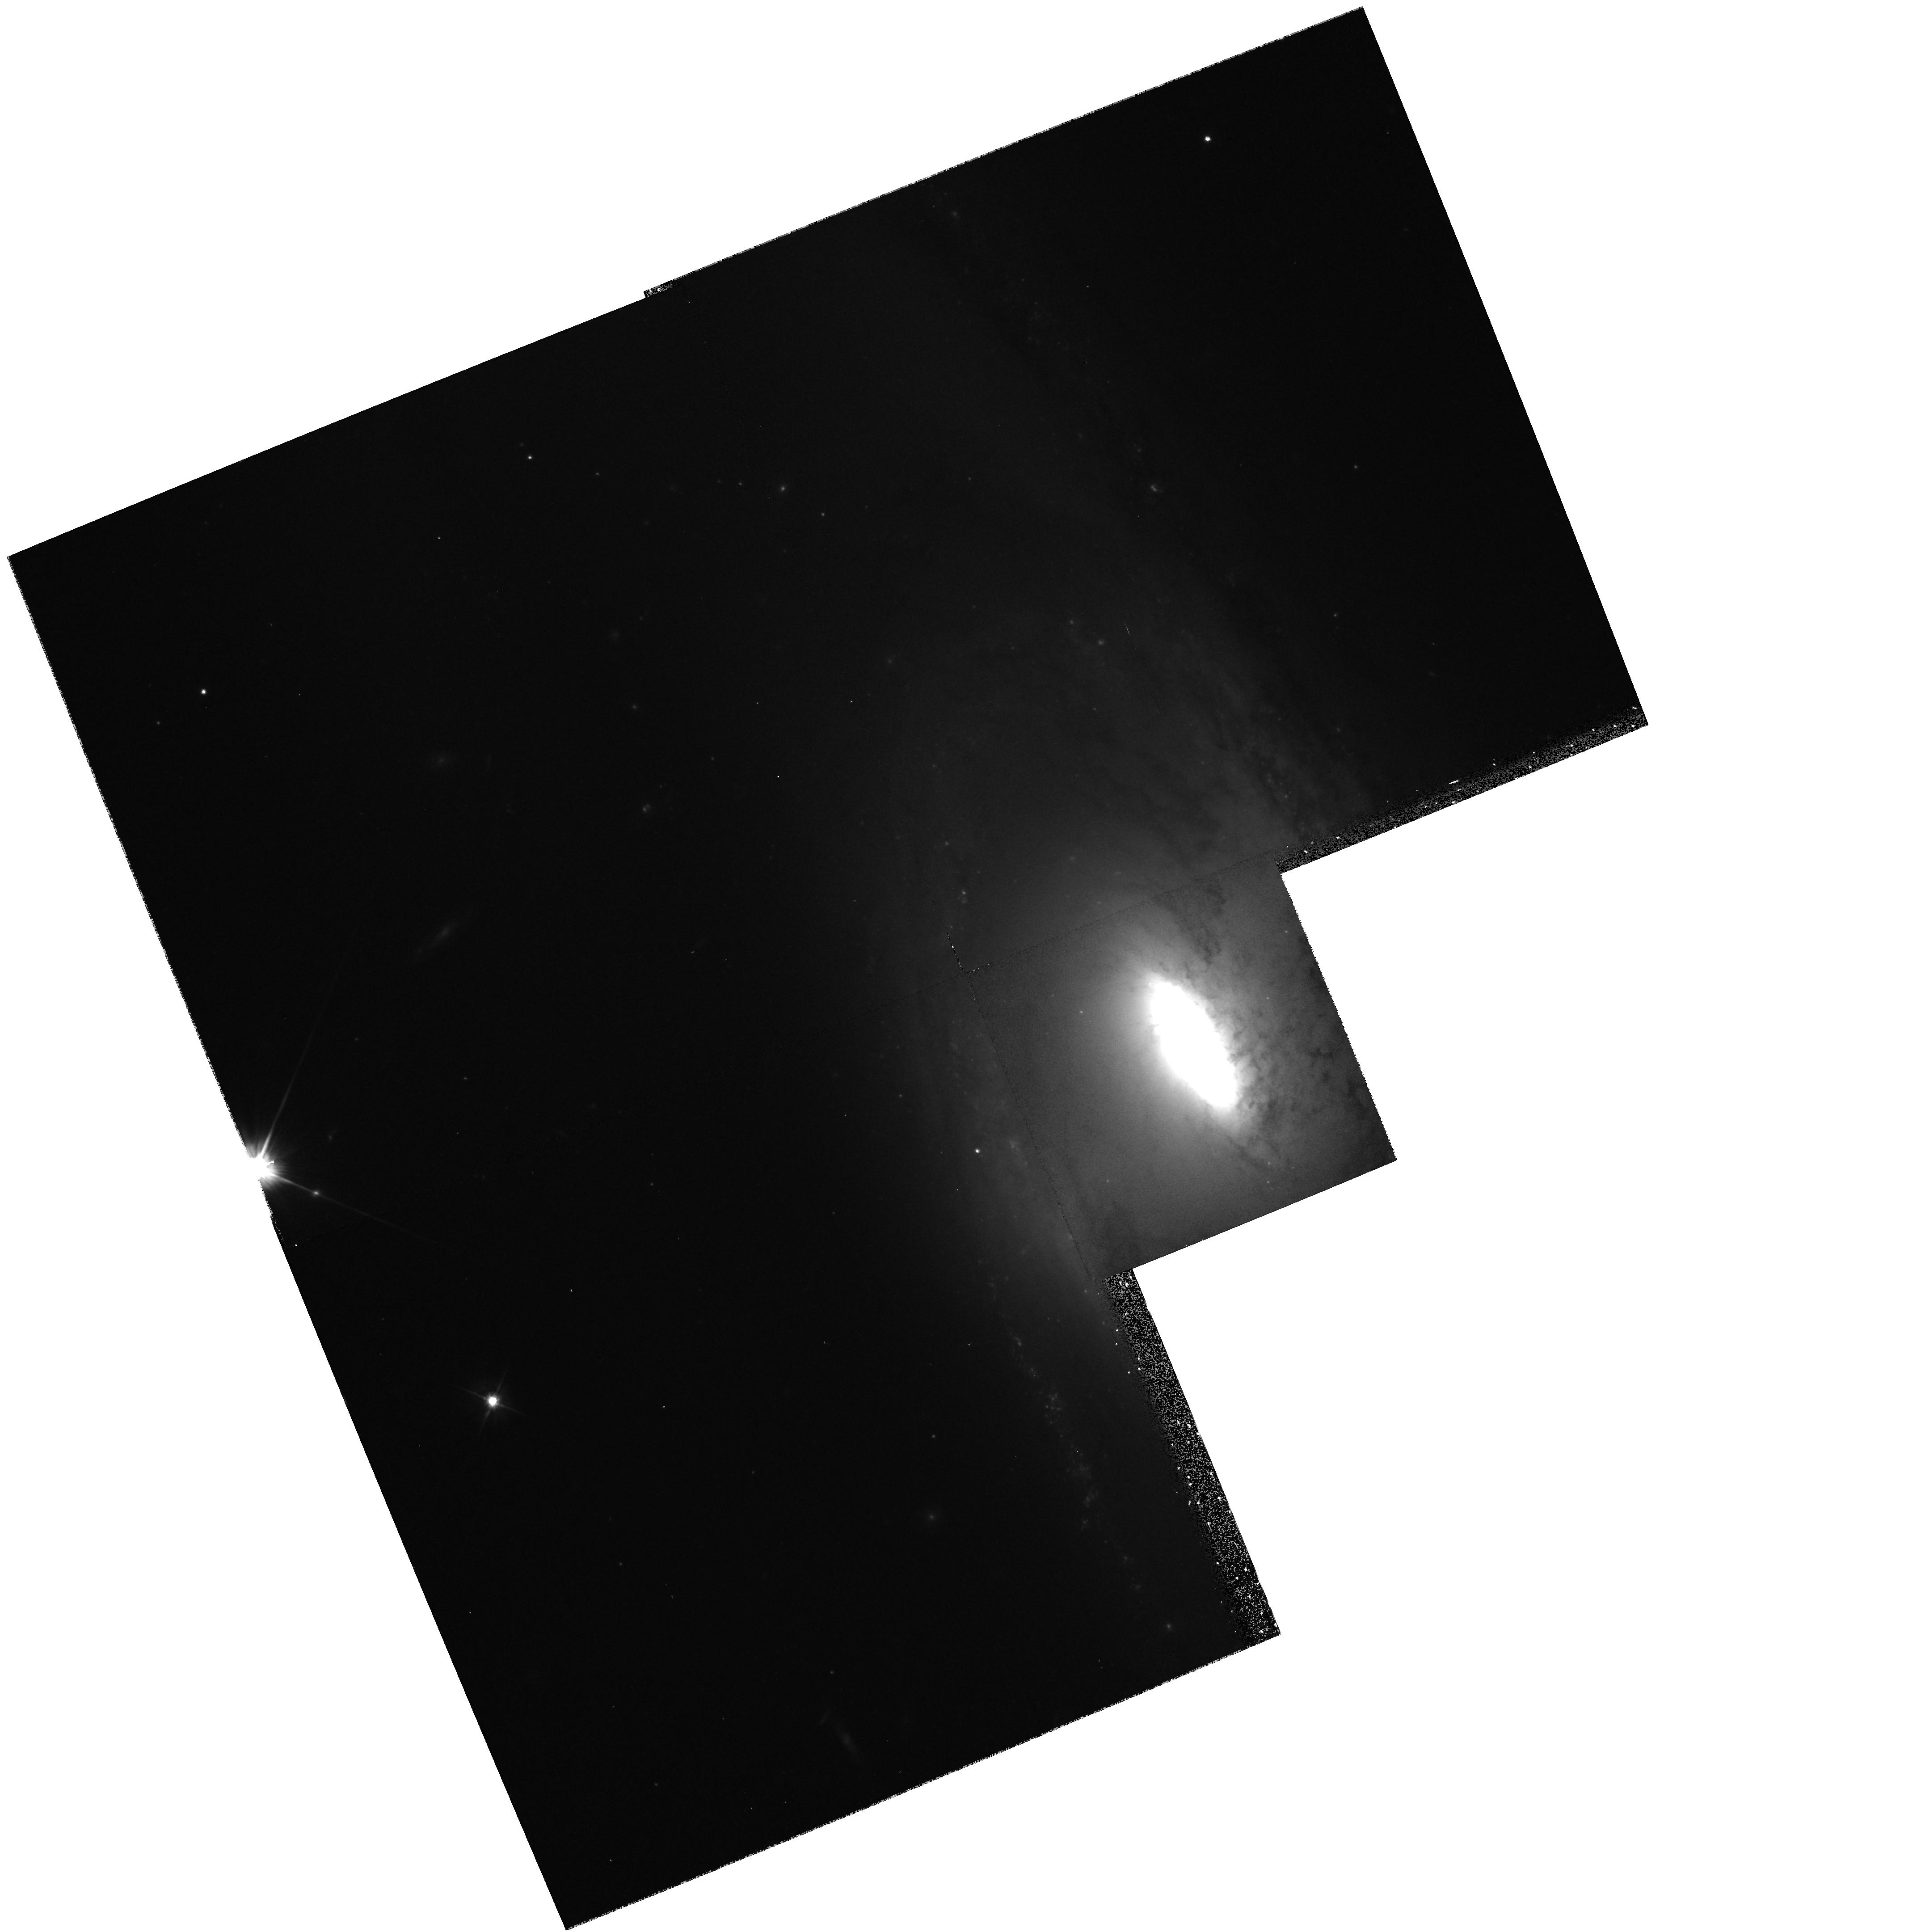
Target: NGC5566. Instrument: WFPC2/PC. Filter: F606W. Exposure: 10 min. Observation ID: hst_6359_99_wfpc2_pc_f606w_u33299

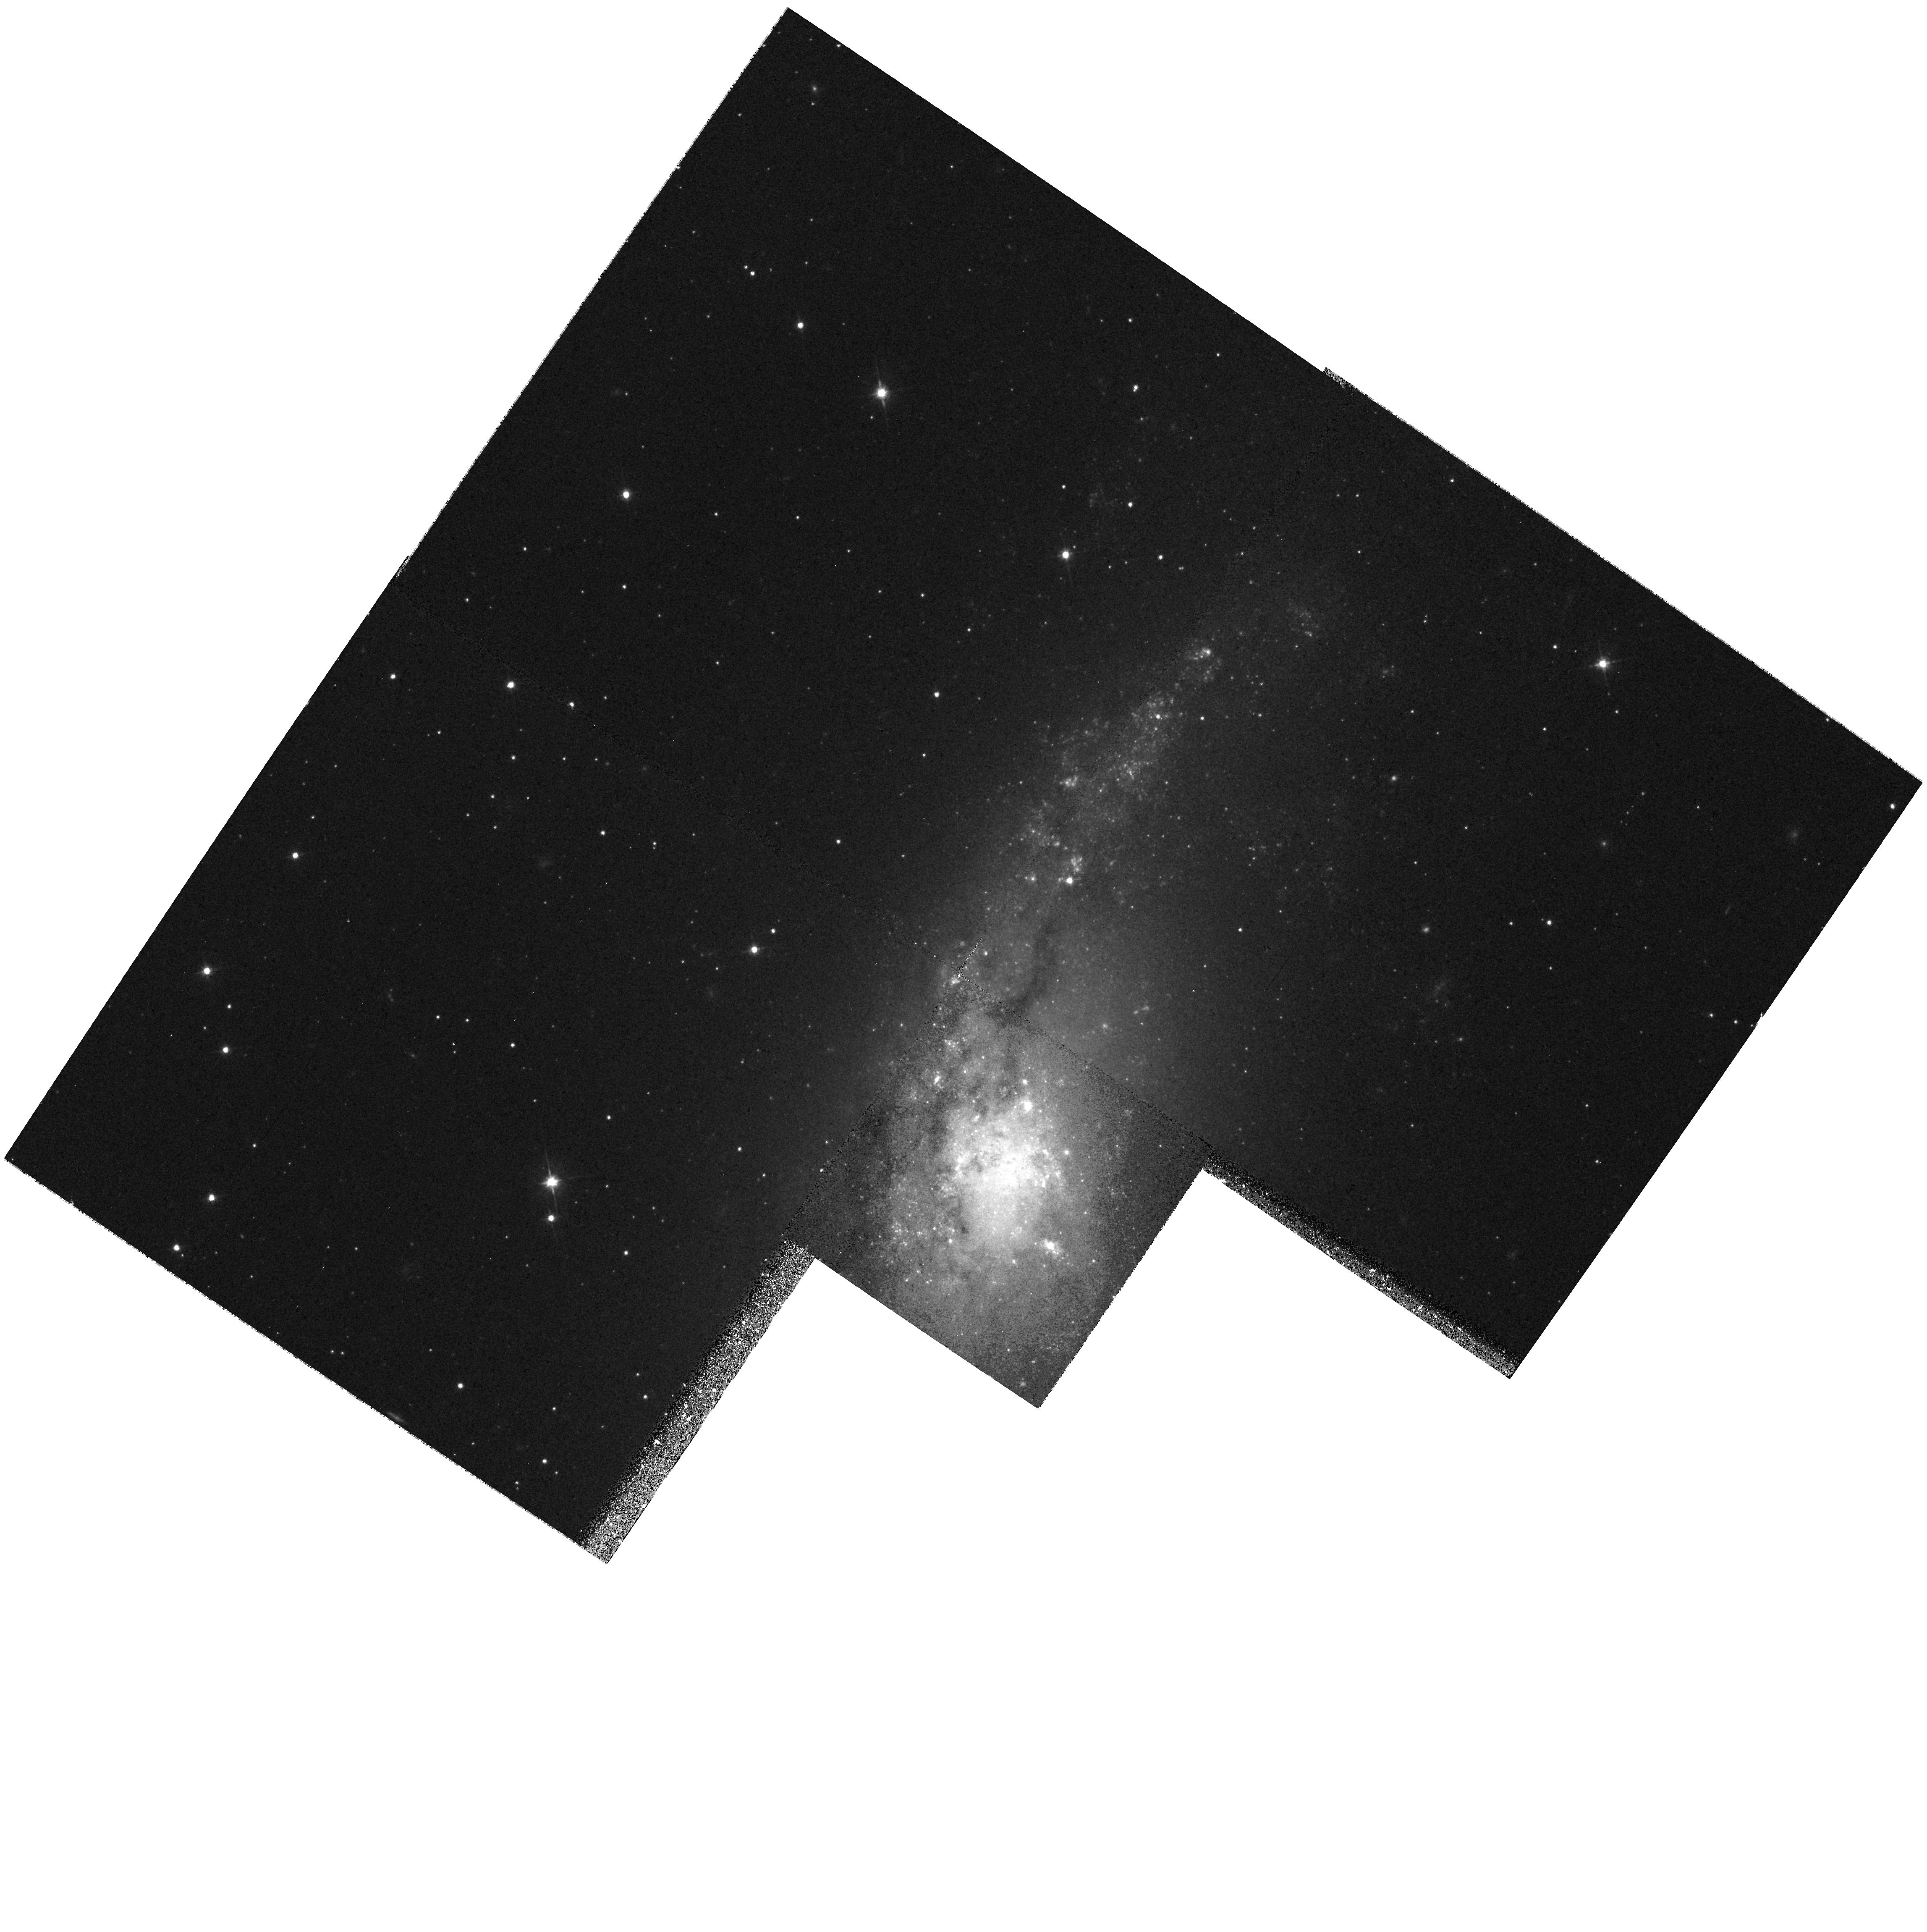
Target: NGC406. Instrument: WFPC2/PC. Filter: F606W. Exposure: 10 min. Observation ID: hst_6359_03_wfpc2_pc_f606w_u33203

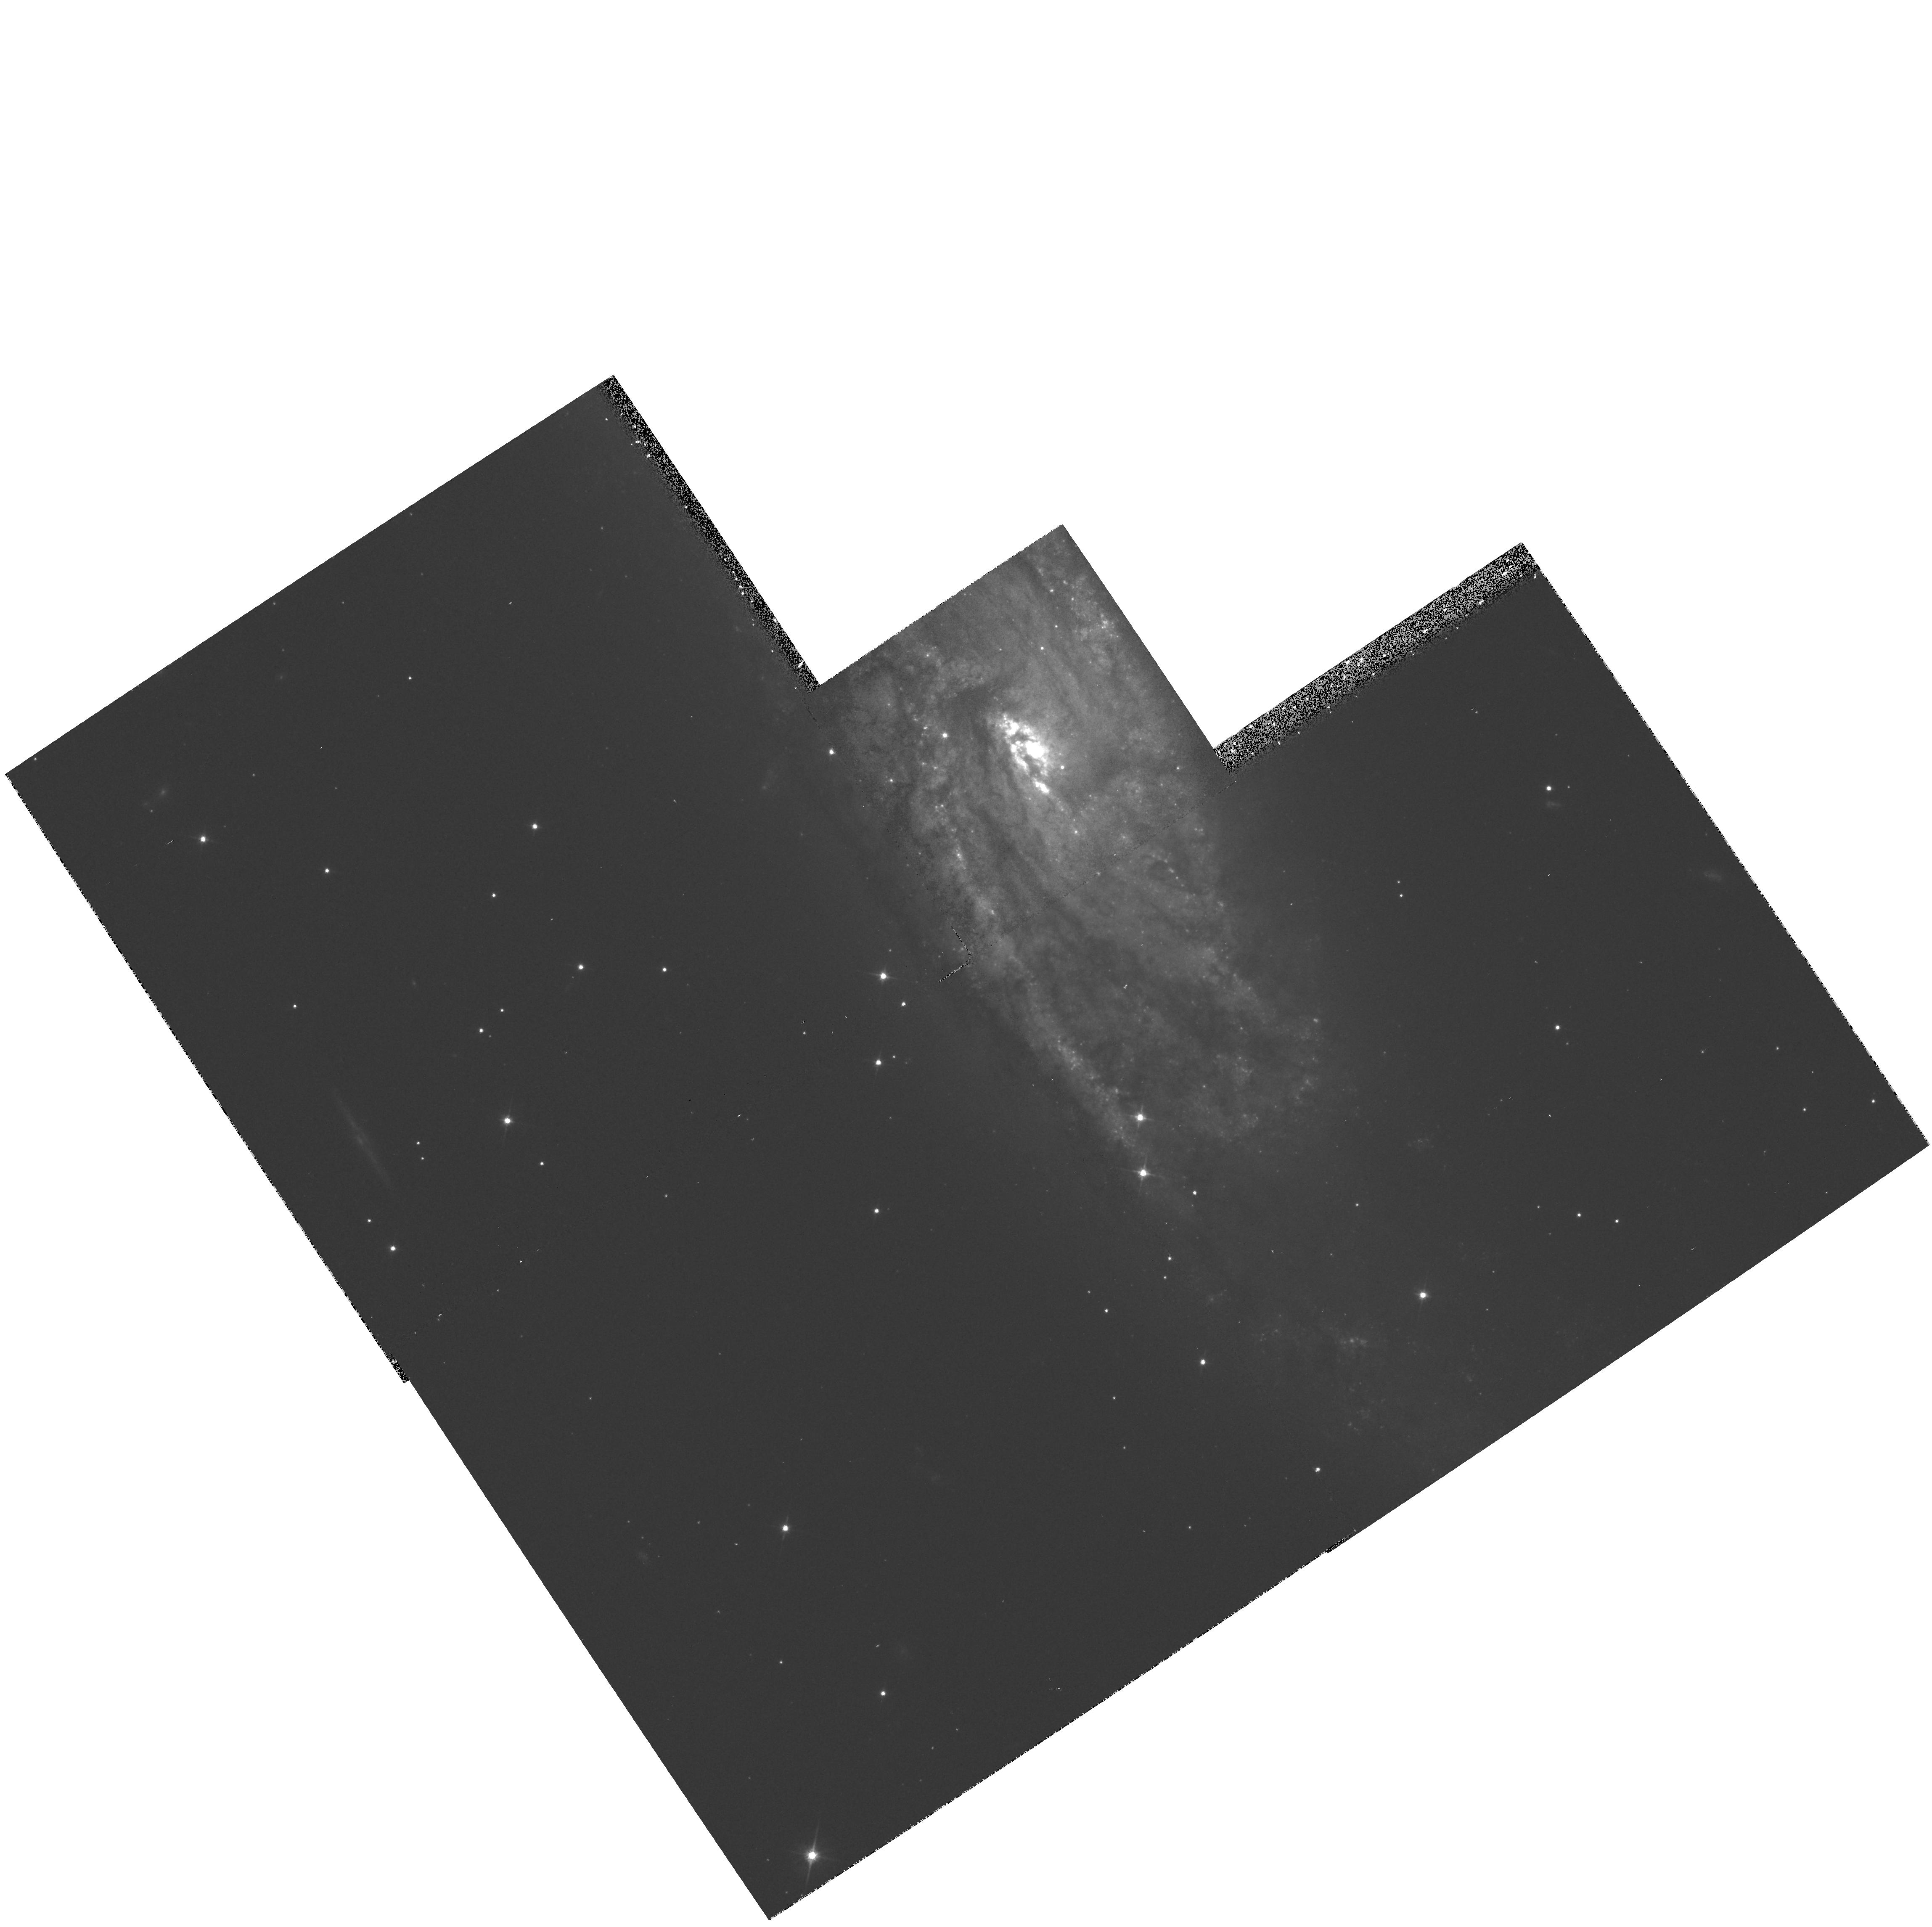
Target: NGC4219. Instrument: WFPC2/PC. Filter: F606W. Exposure: 10 min. Observation ID: hst_6359_16_wfpc2_pc_f606w_u33216

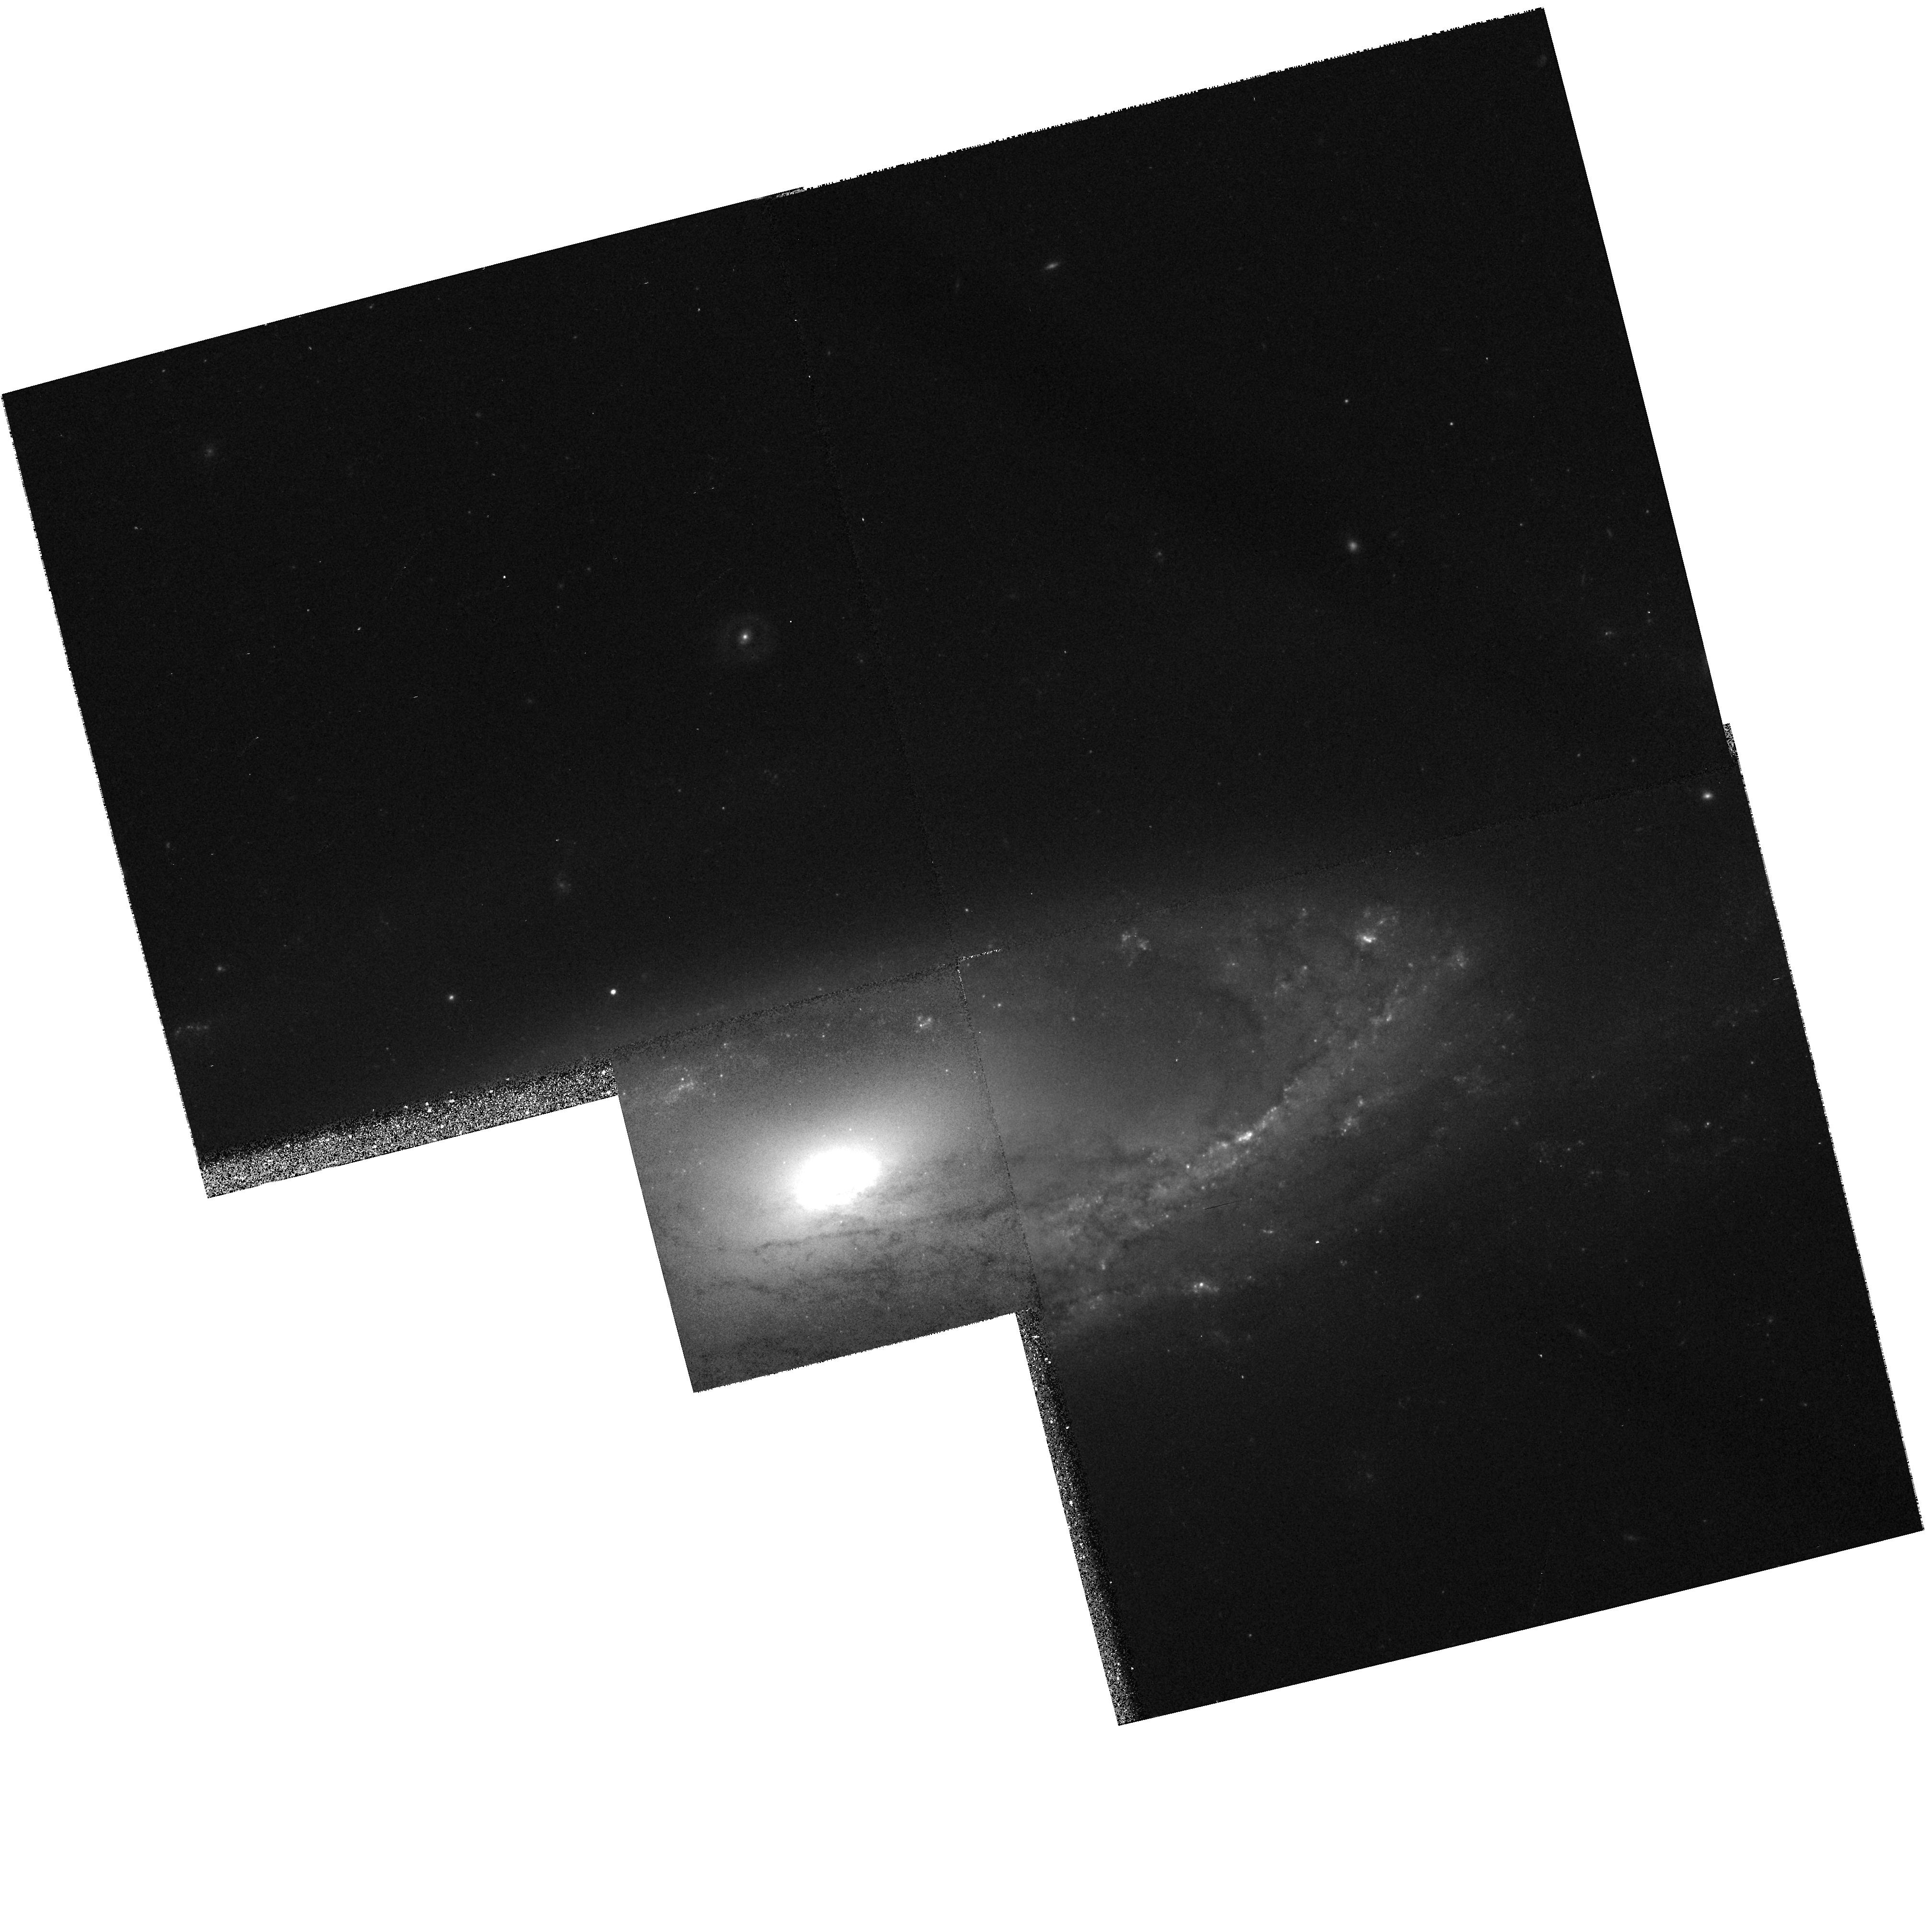
Target: NGC5448. Instrument: WFPC2/PC. Filter: F606W. Exposure: 10 min. Observation ID: hst_6359_9f_wfpc2_pc_f606w_u3329f

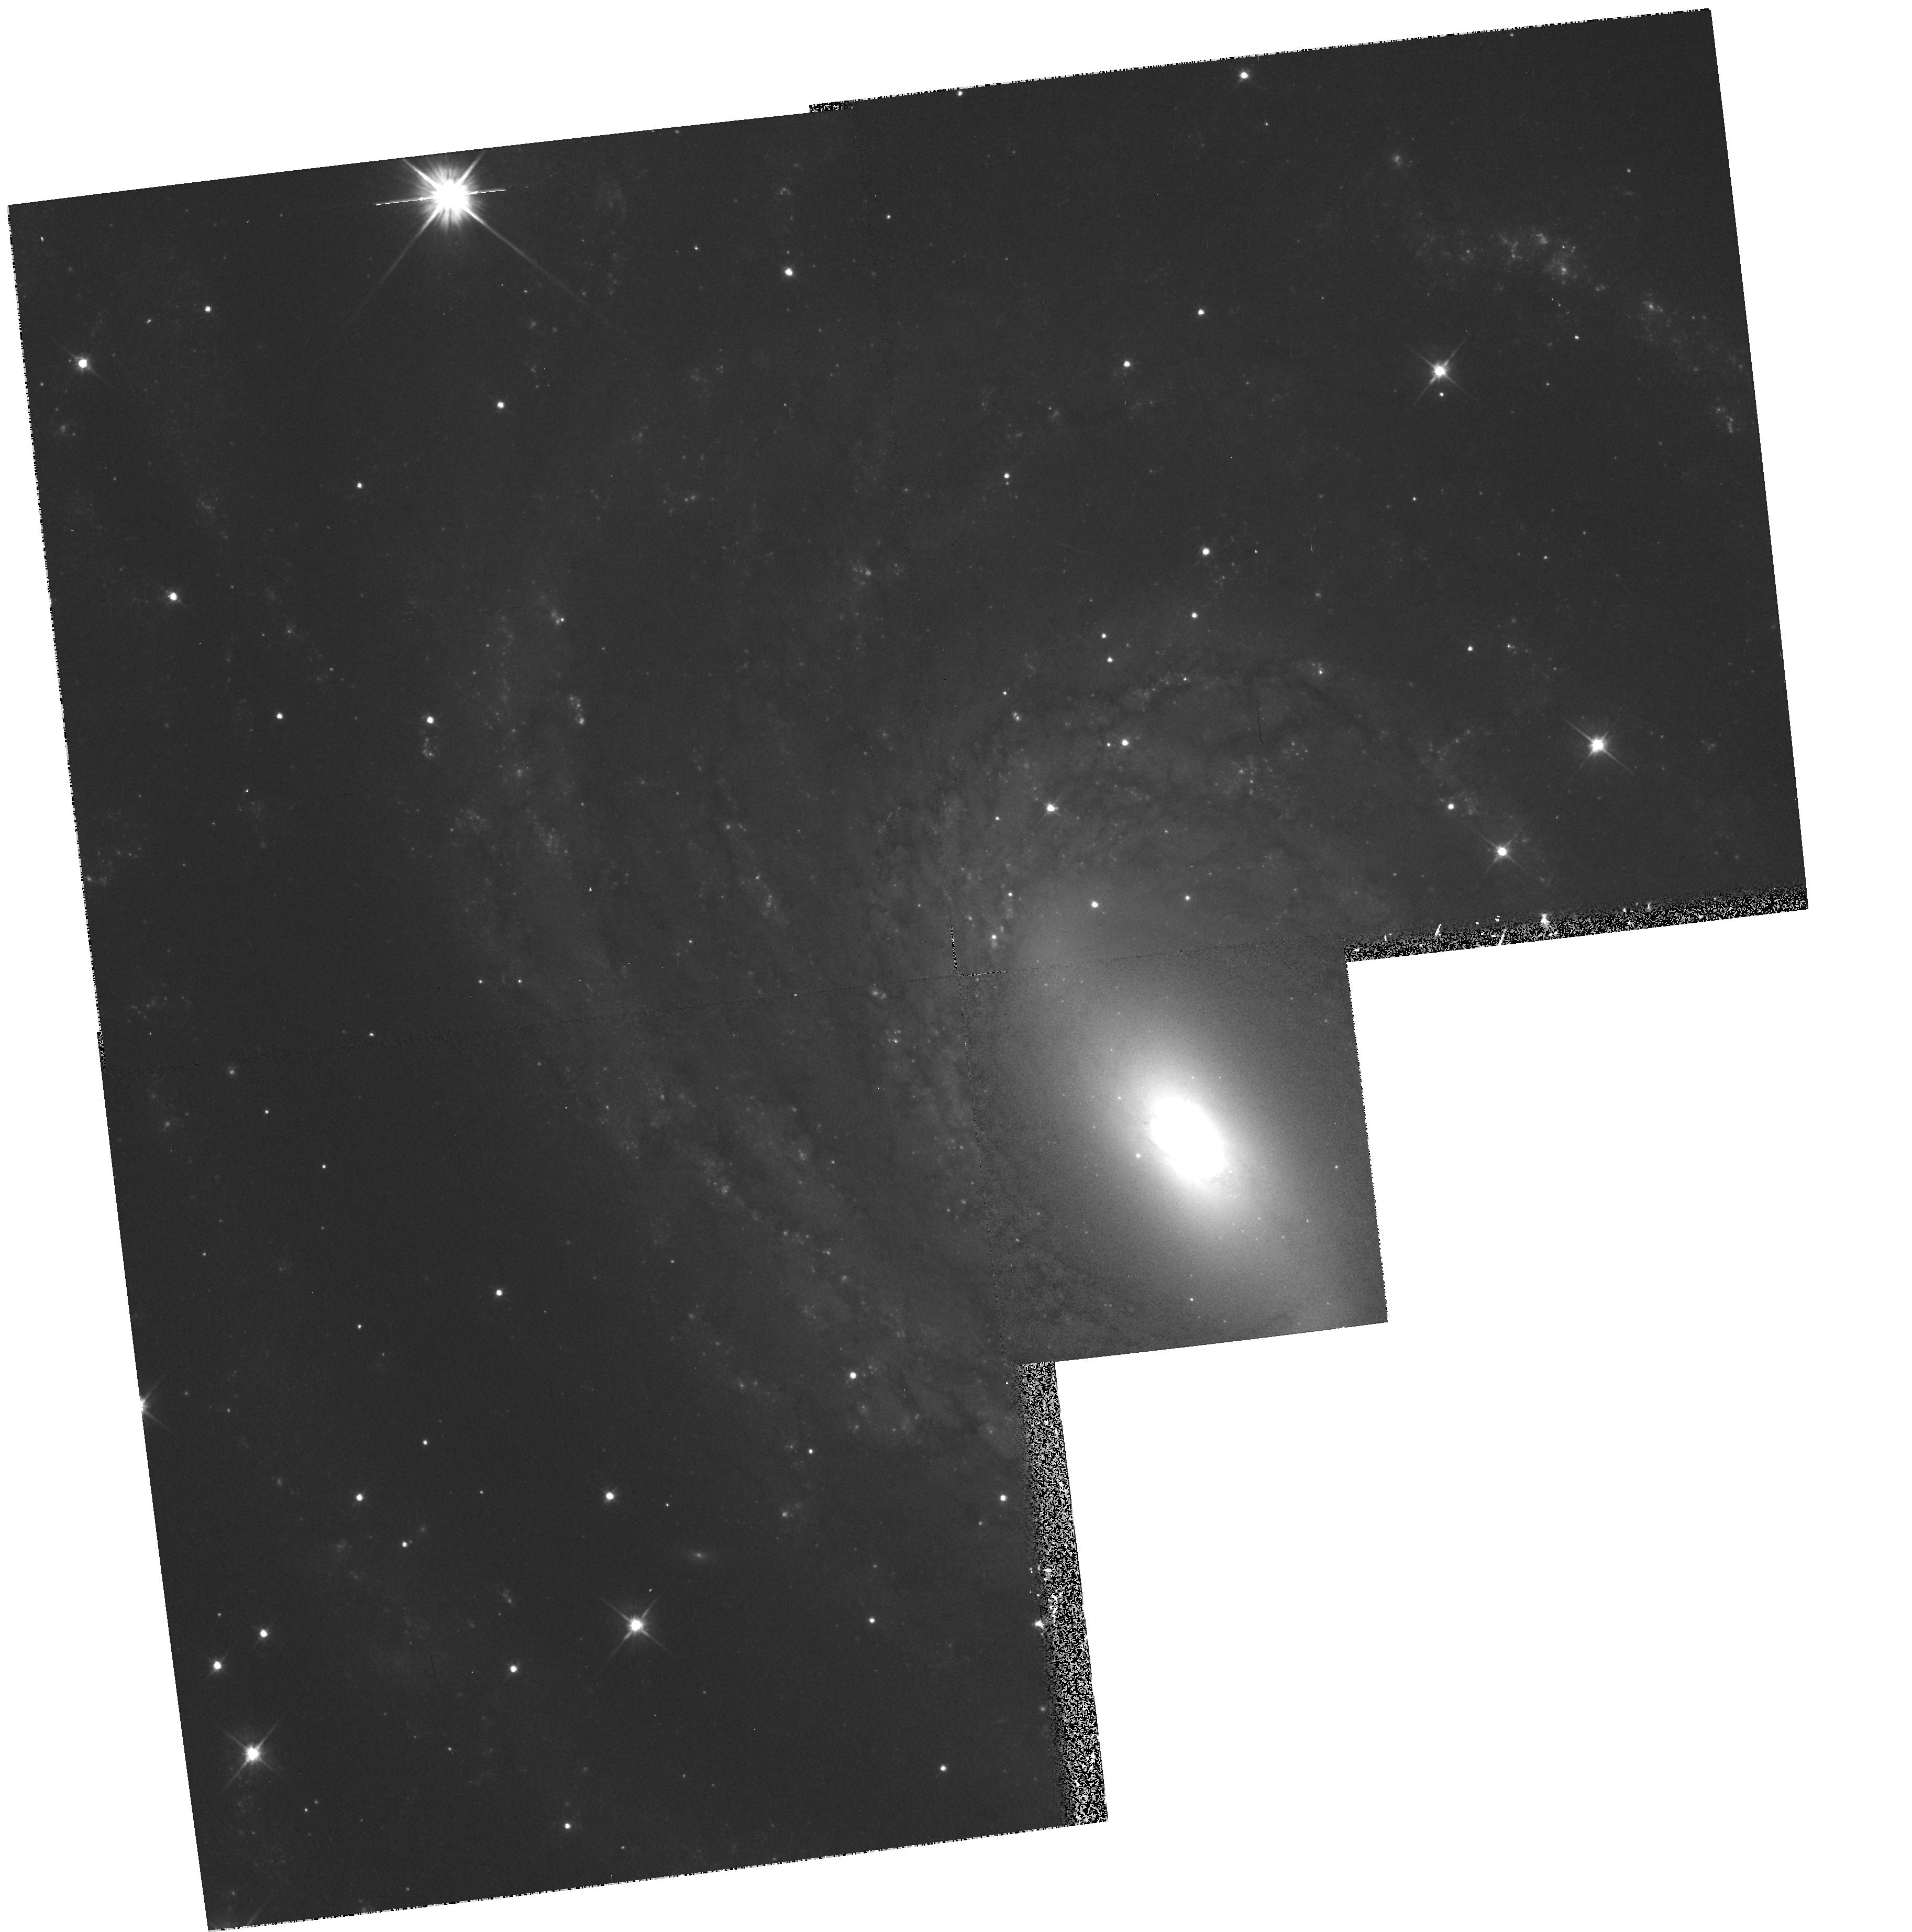
Target: NGC6384. Instrument: WFPC2/PC. Filter: F606W. Exposure: 10 min. Observation ID: hst_6359_89_wfpc2_pc_f606w_u33289

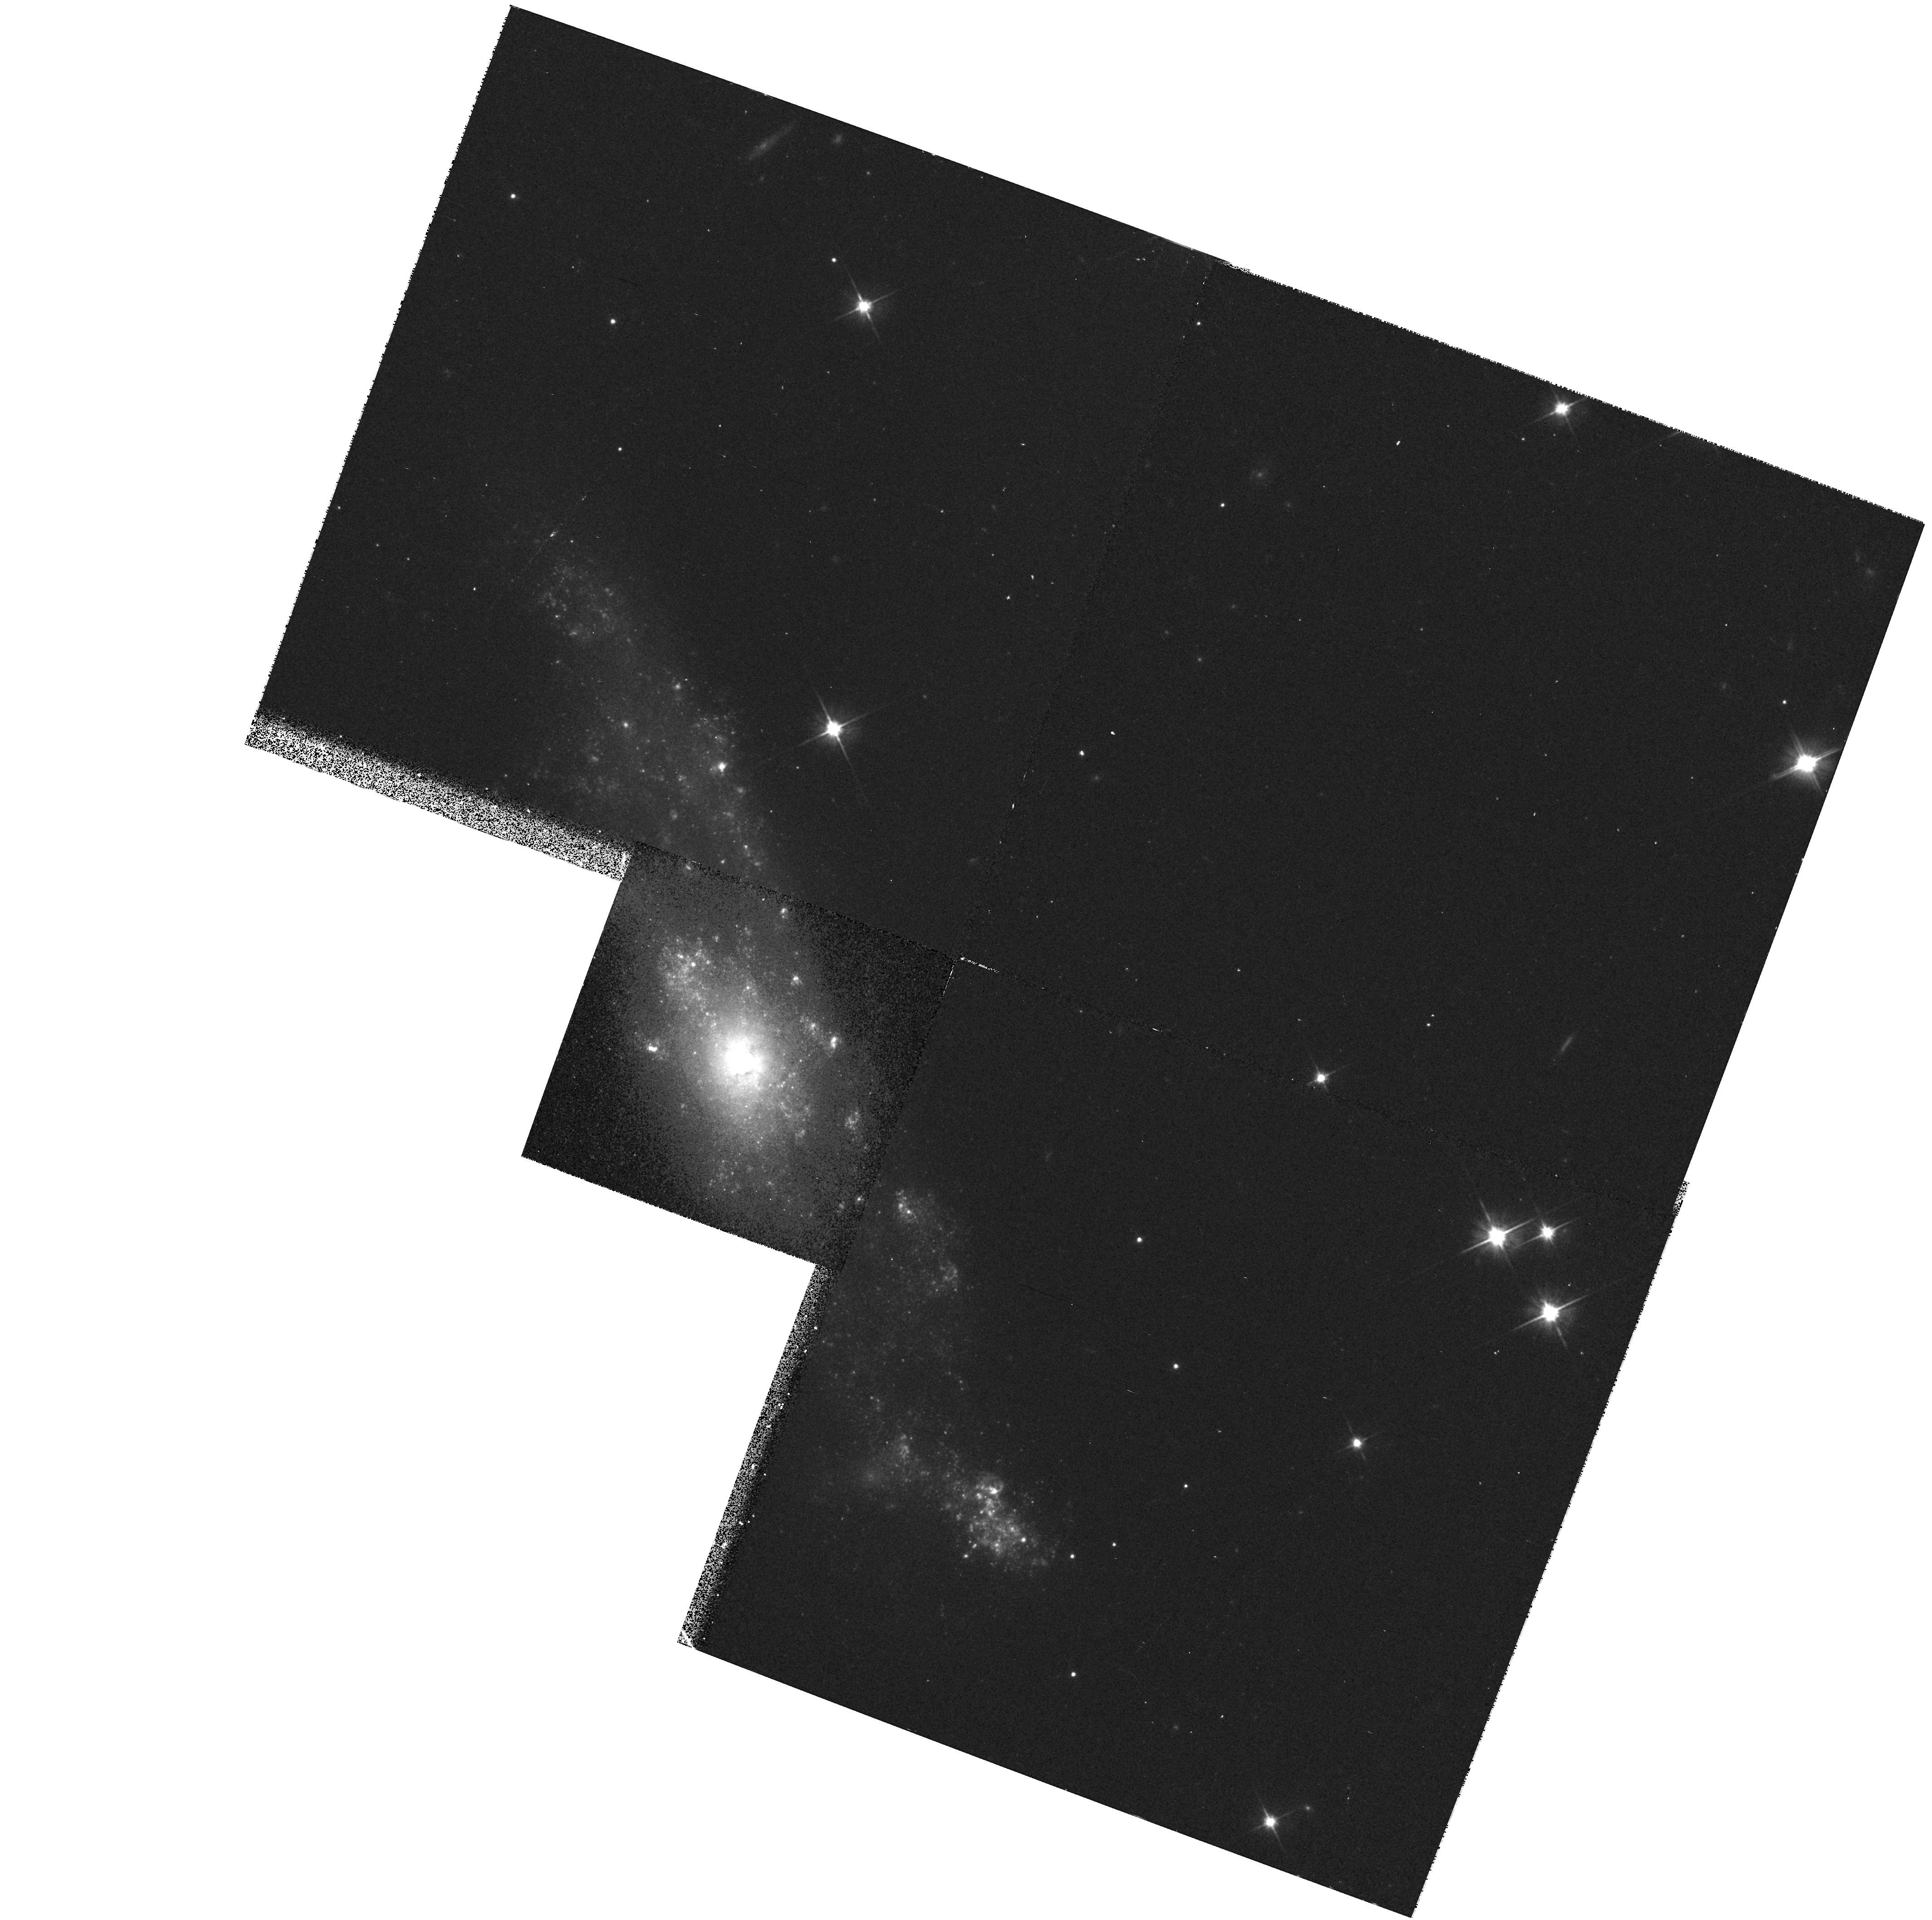
Target: NGC2758. Instrument: WFPC2/PC. Filter: F606W. Exposure: 10 min. Observation ID: hst_6359_54_wfpc2_pc_f606w_u33254

Core properties of the bulges of spiral galaxies (PI: Stiavelli, Massimo)

We propose to carry out a WFPC2 snapshot survey in F606W for a sample of 107 nearby, non-barred Sa and Sb spiral galaxies. The aim of the survey is to investigate the core properties, their correlations with global galactic properties, and the frequency of occurrence of multiple and/or miscentered nuclei. In addition, the proposed exposures allow the detection of globular clusters at least down to a magnitude of V=25.3. These results will be compared with those found for early-type galaxies. The proposed targets are obtained from a sample of 134 nearby, normal, non edge-on spirals once 27 already observed in the course of other HST projects have been subtracted.